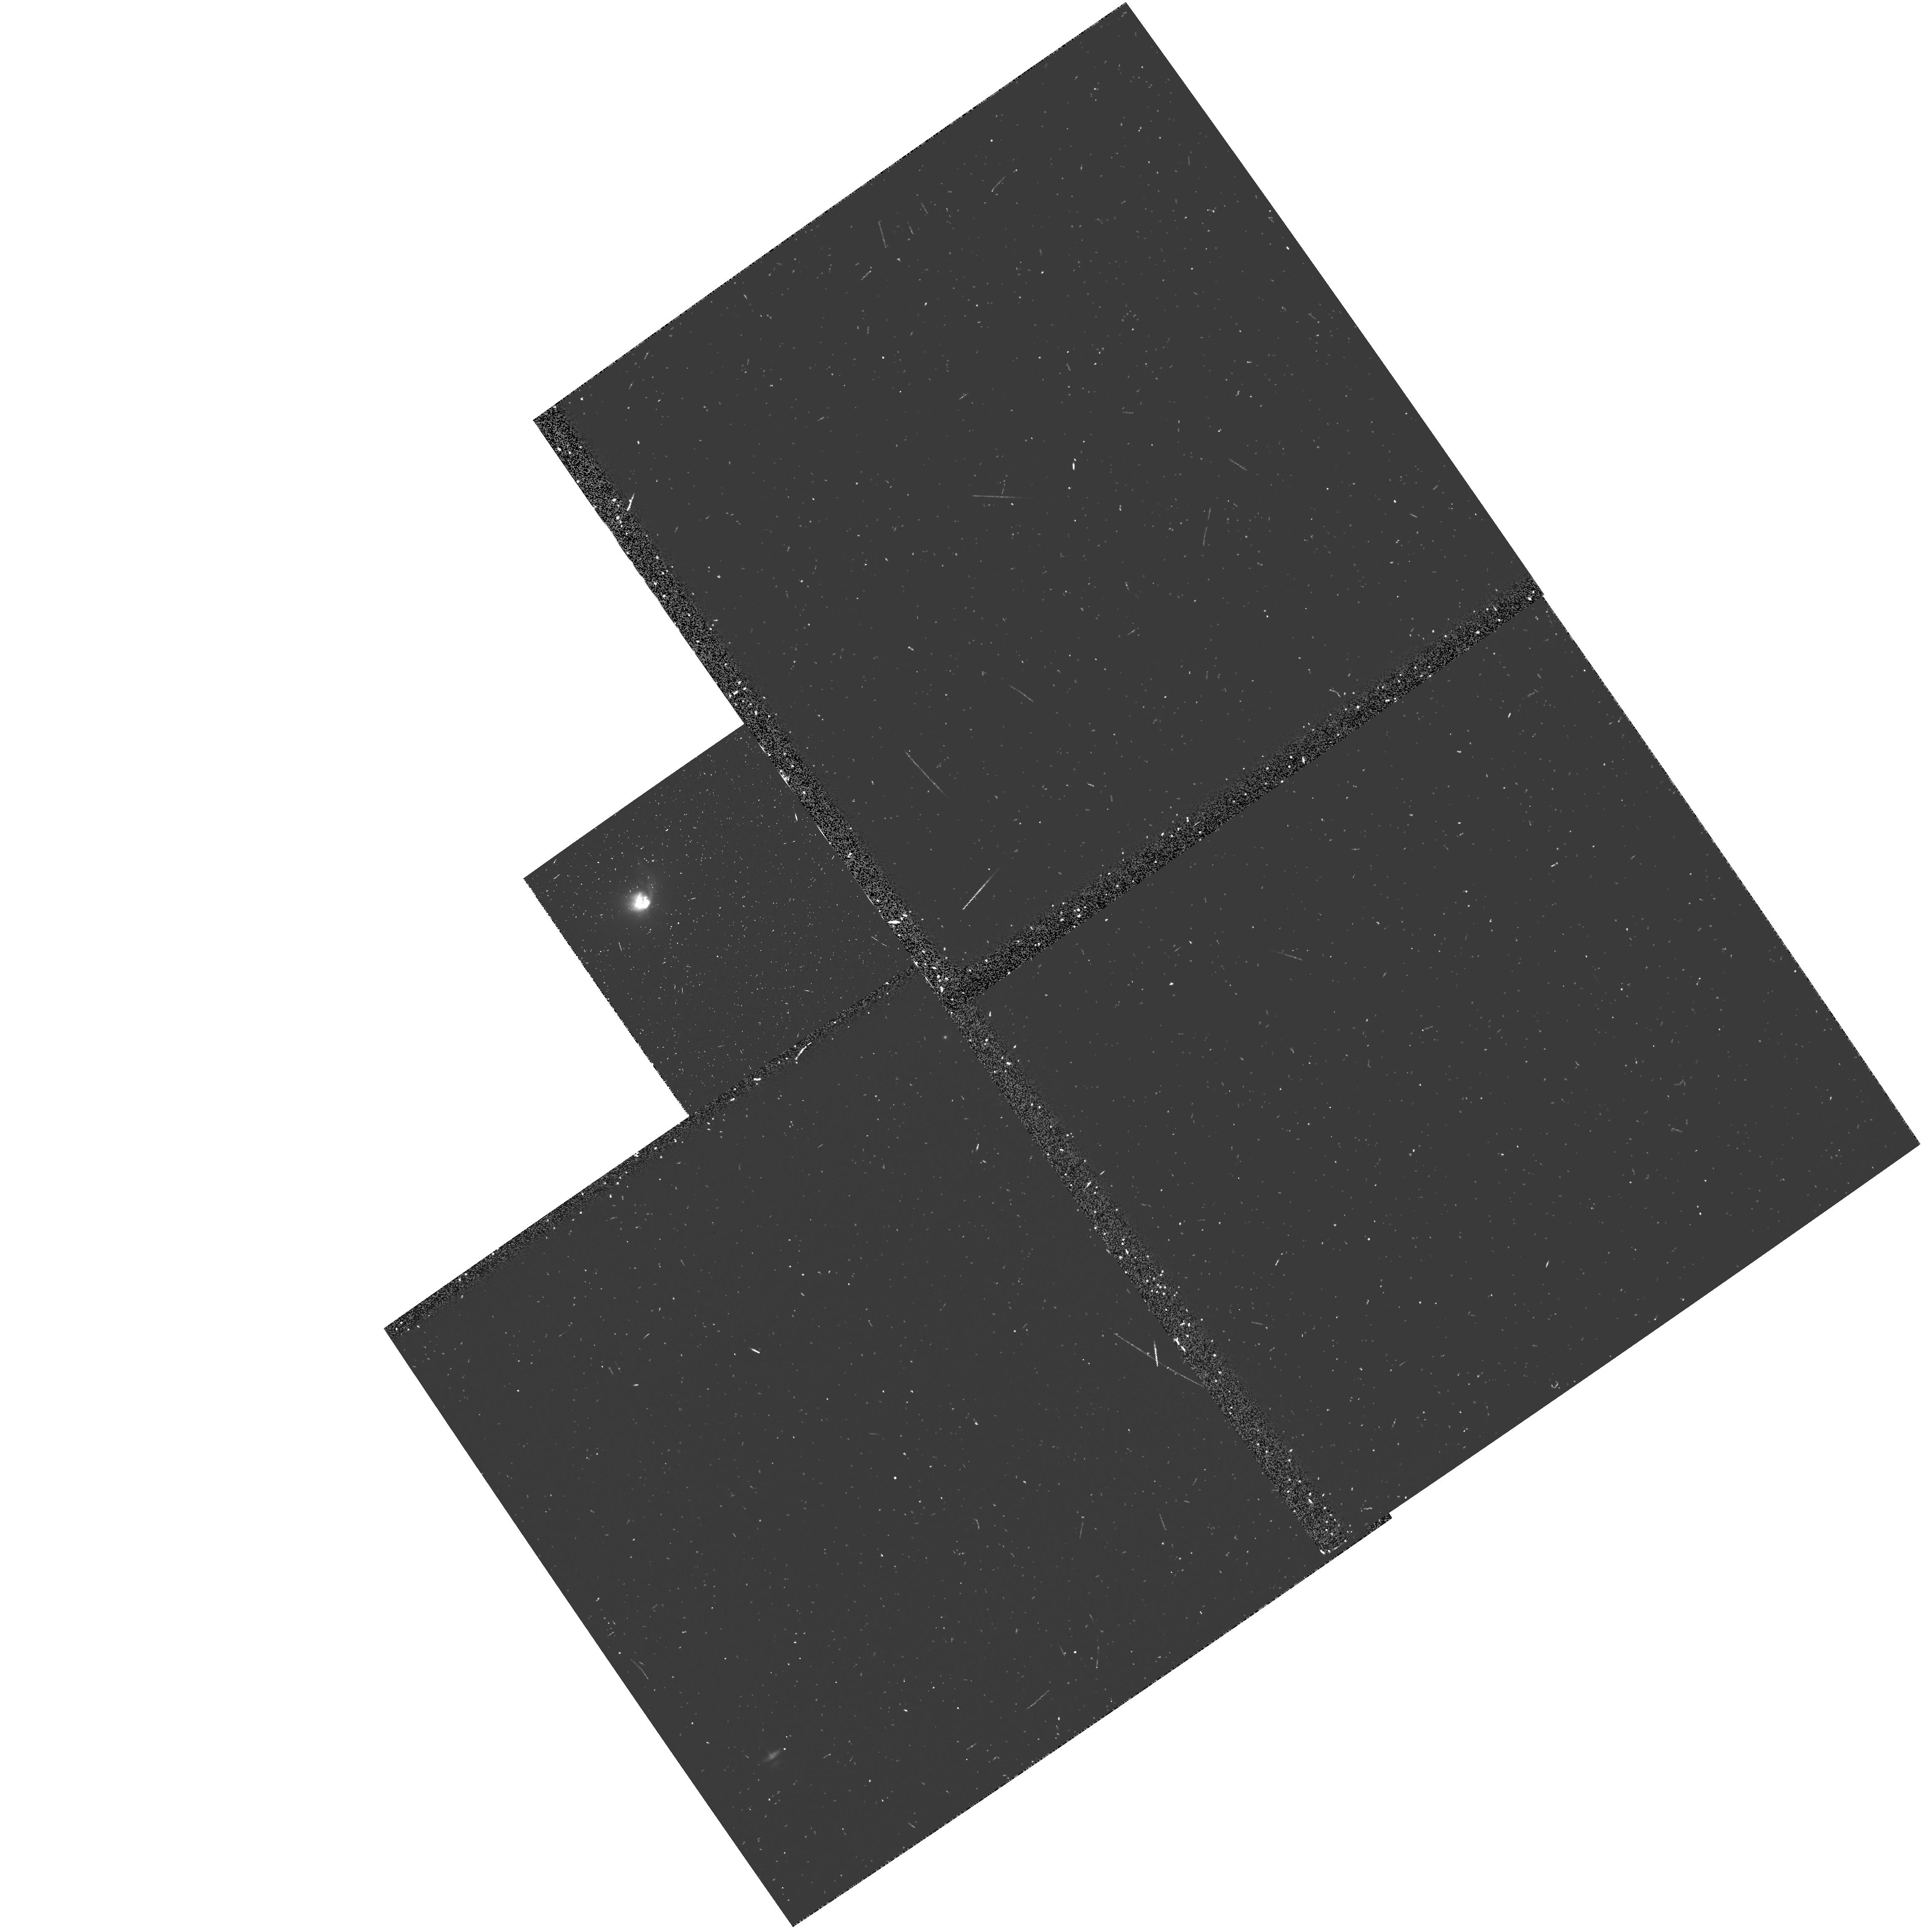
Target: HL-TAU
Instrument: WFPC2/PC
Filter: F555W
Exposure: 12 min
Observation ID: u2vf0101t

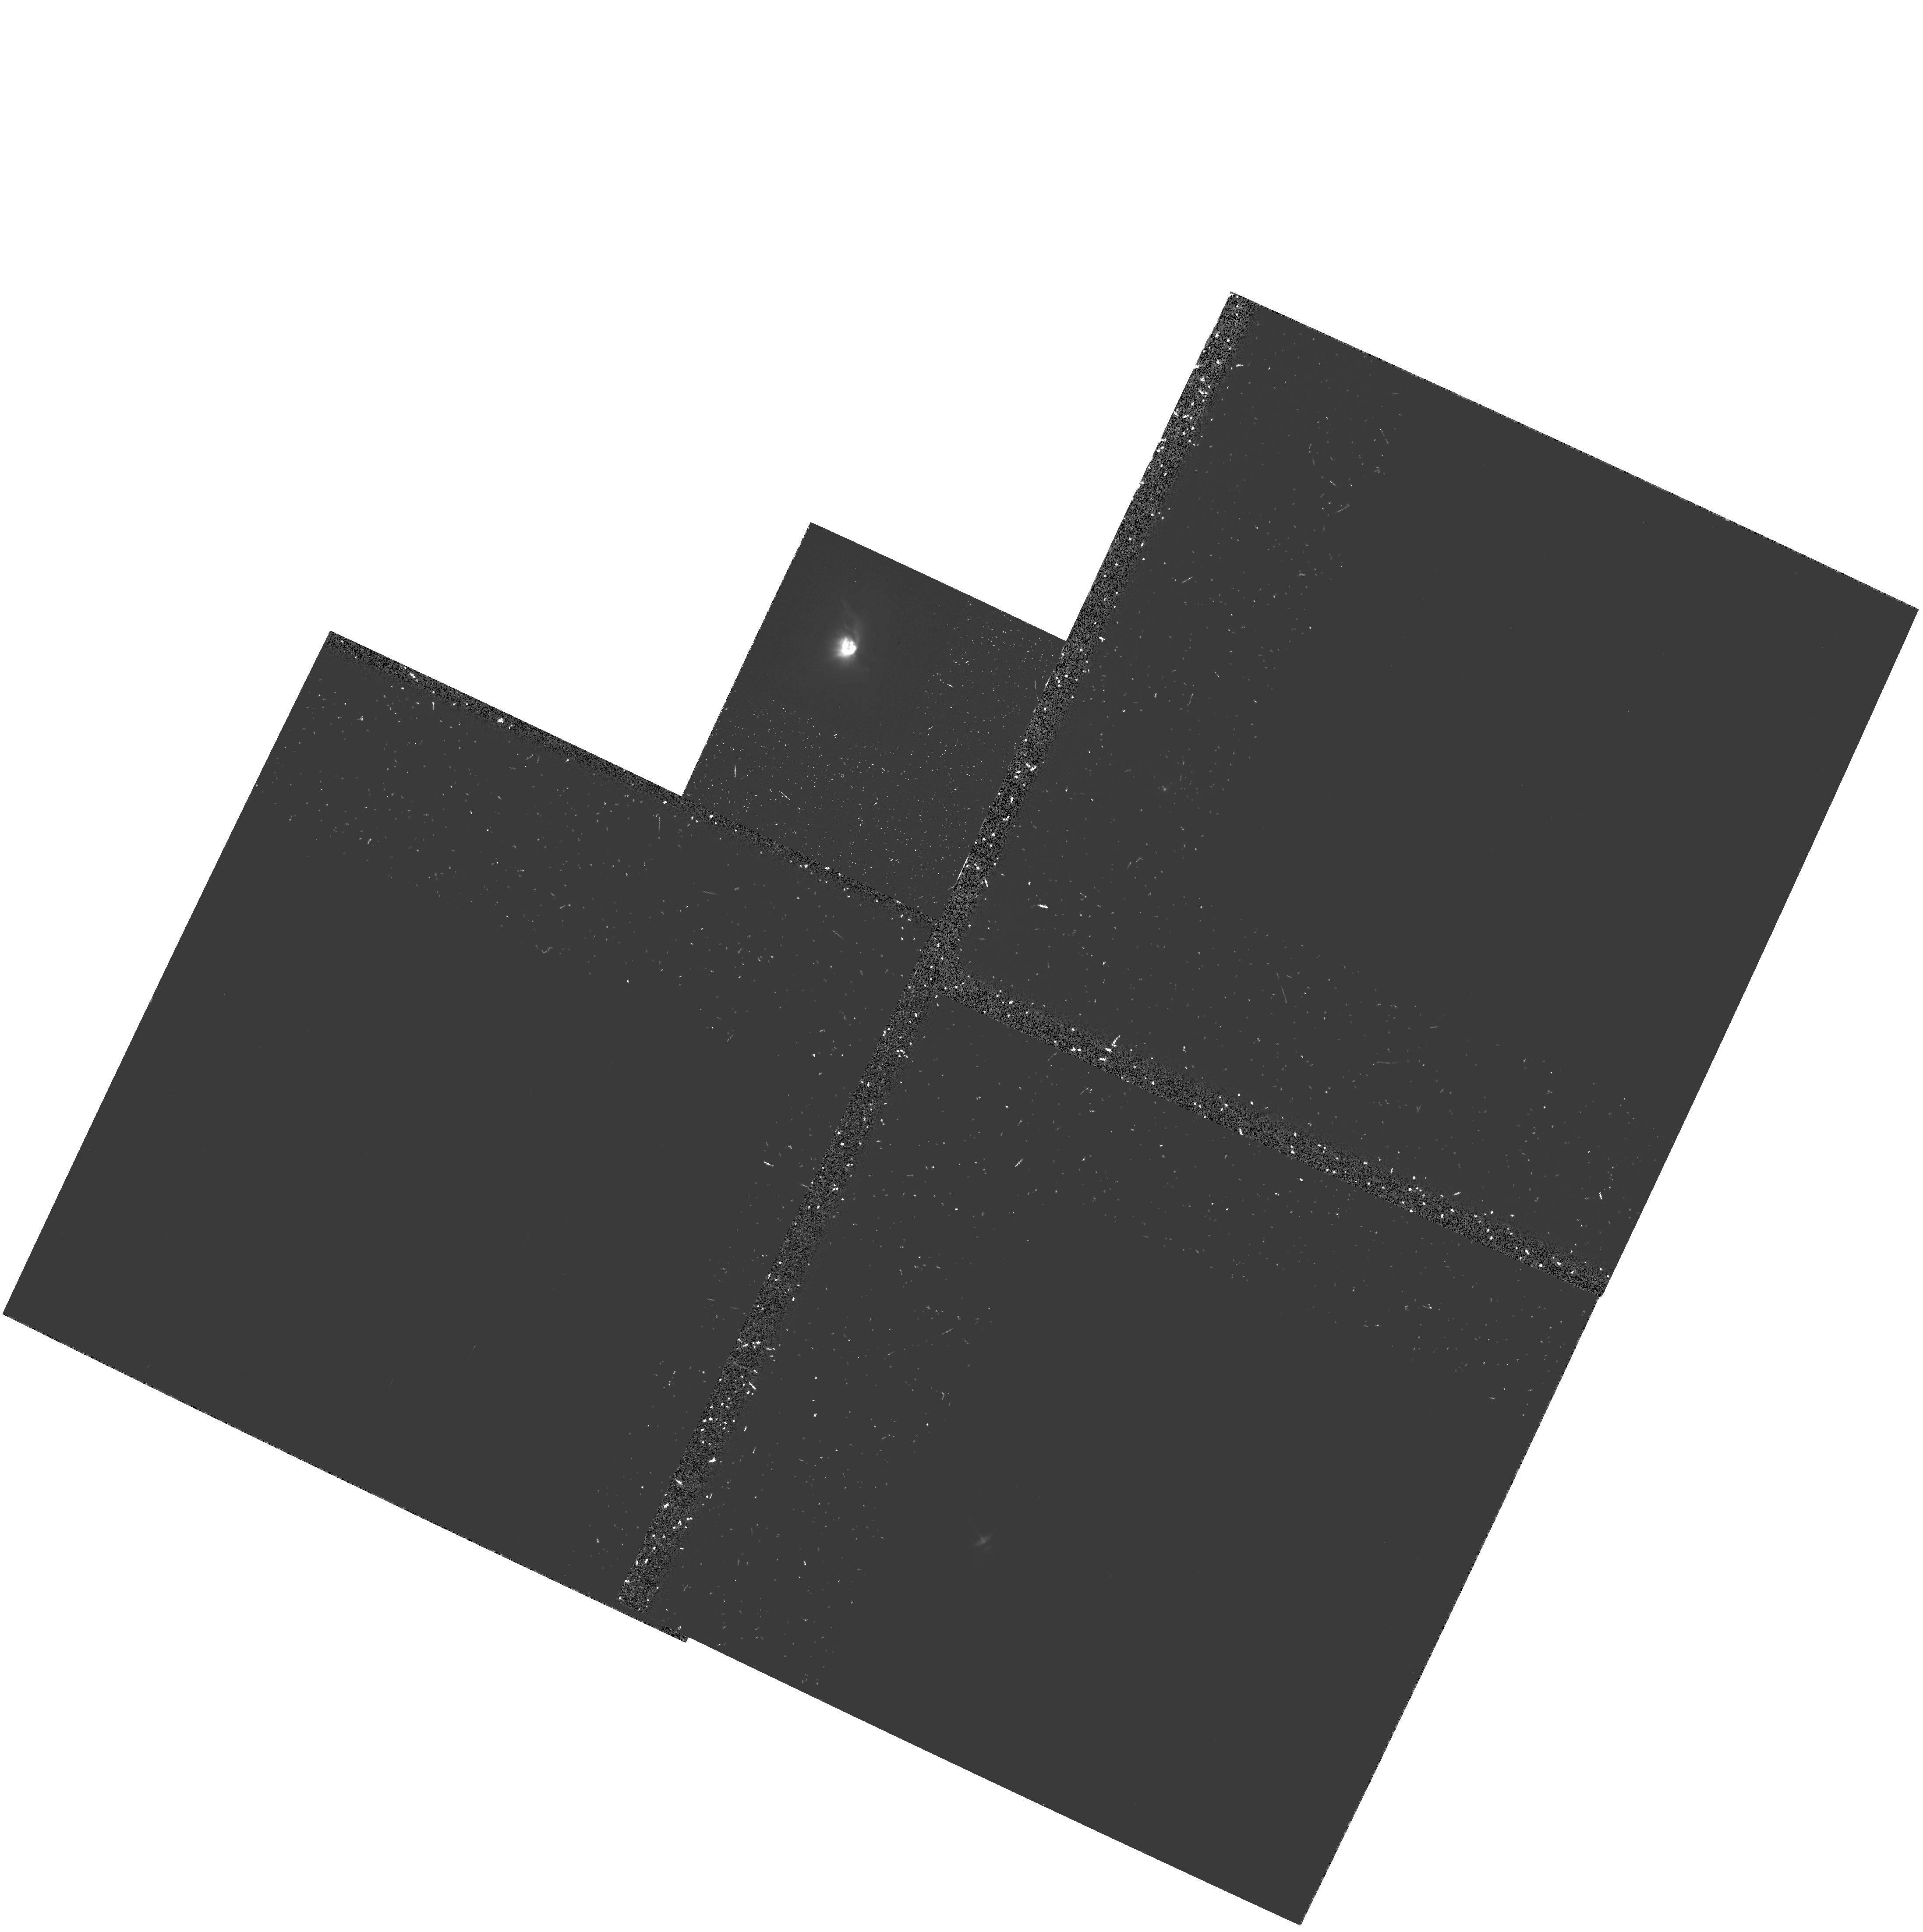
Target: HL-TAU
Instrument: WFPC2/PC
Filter: F555W-POLQ
Exposure: 35 min
Observation ID: hst_5845_03_wfpc2_pc_f555w-polq_u2vf03

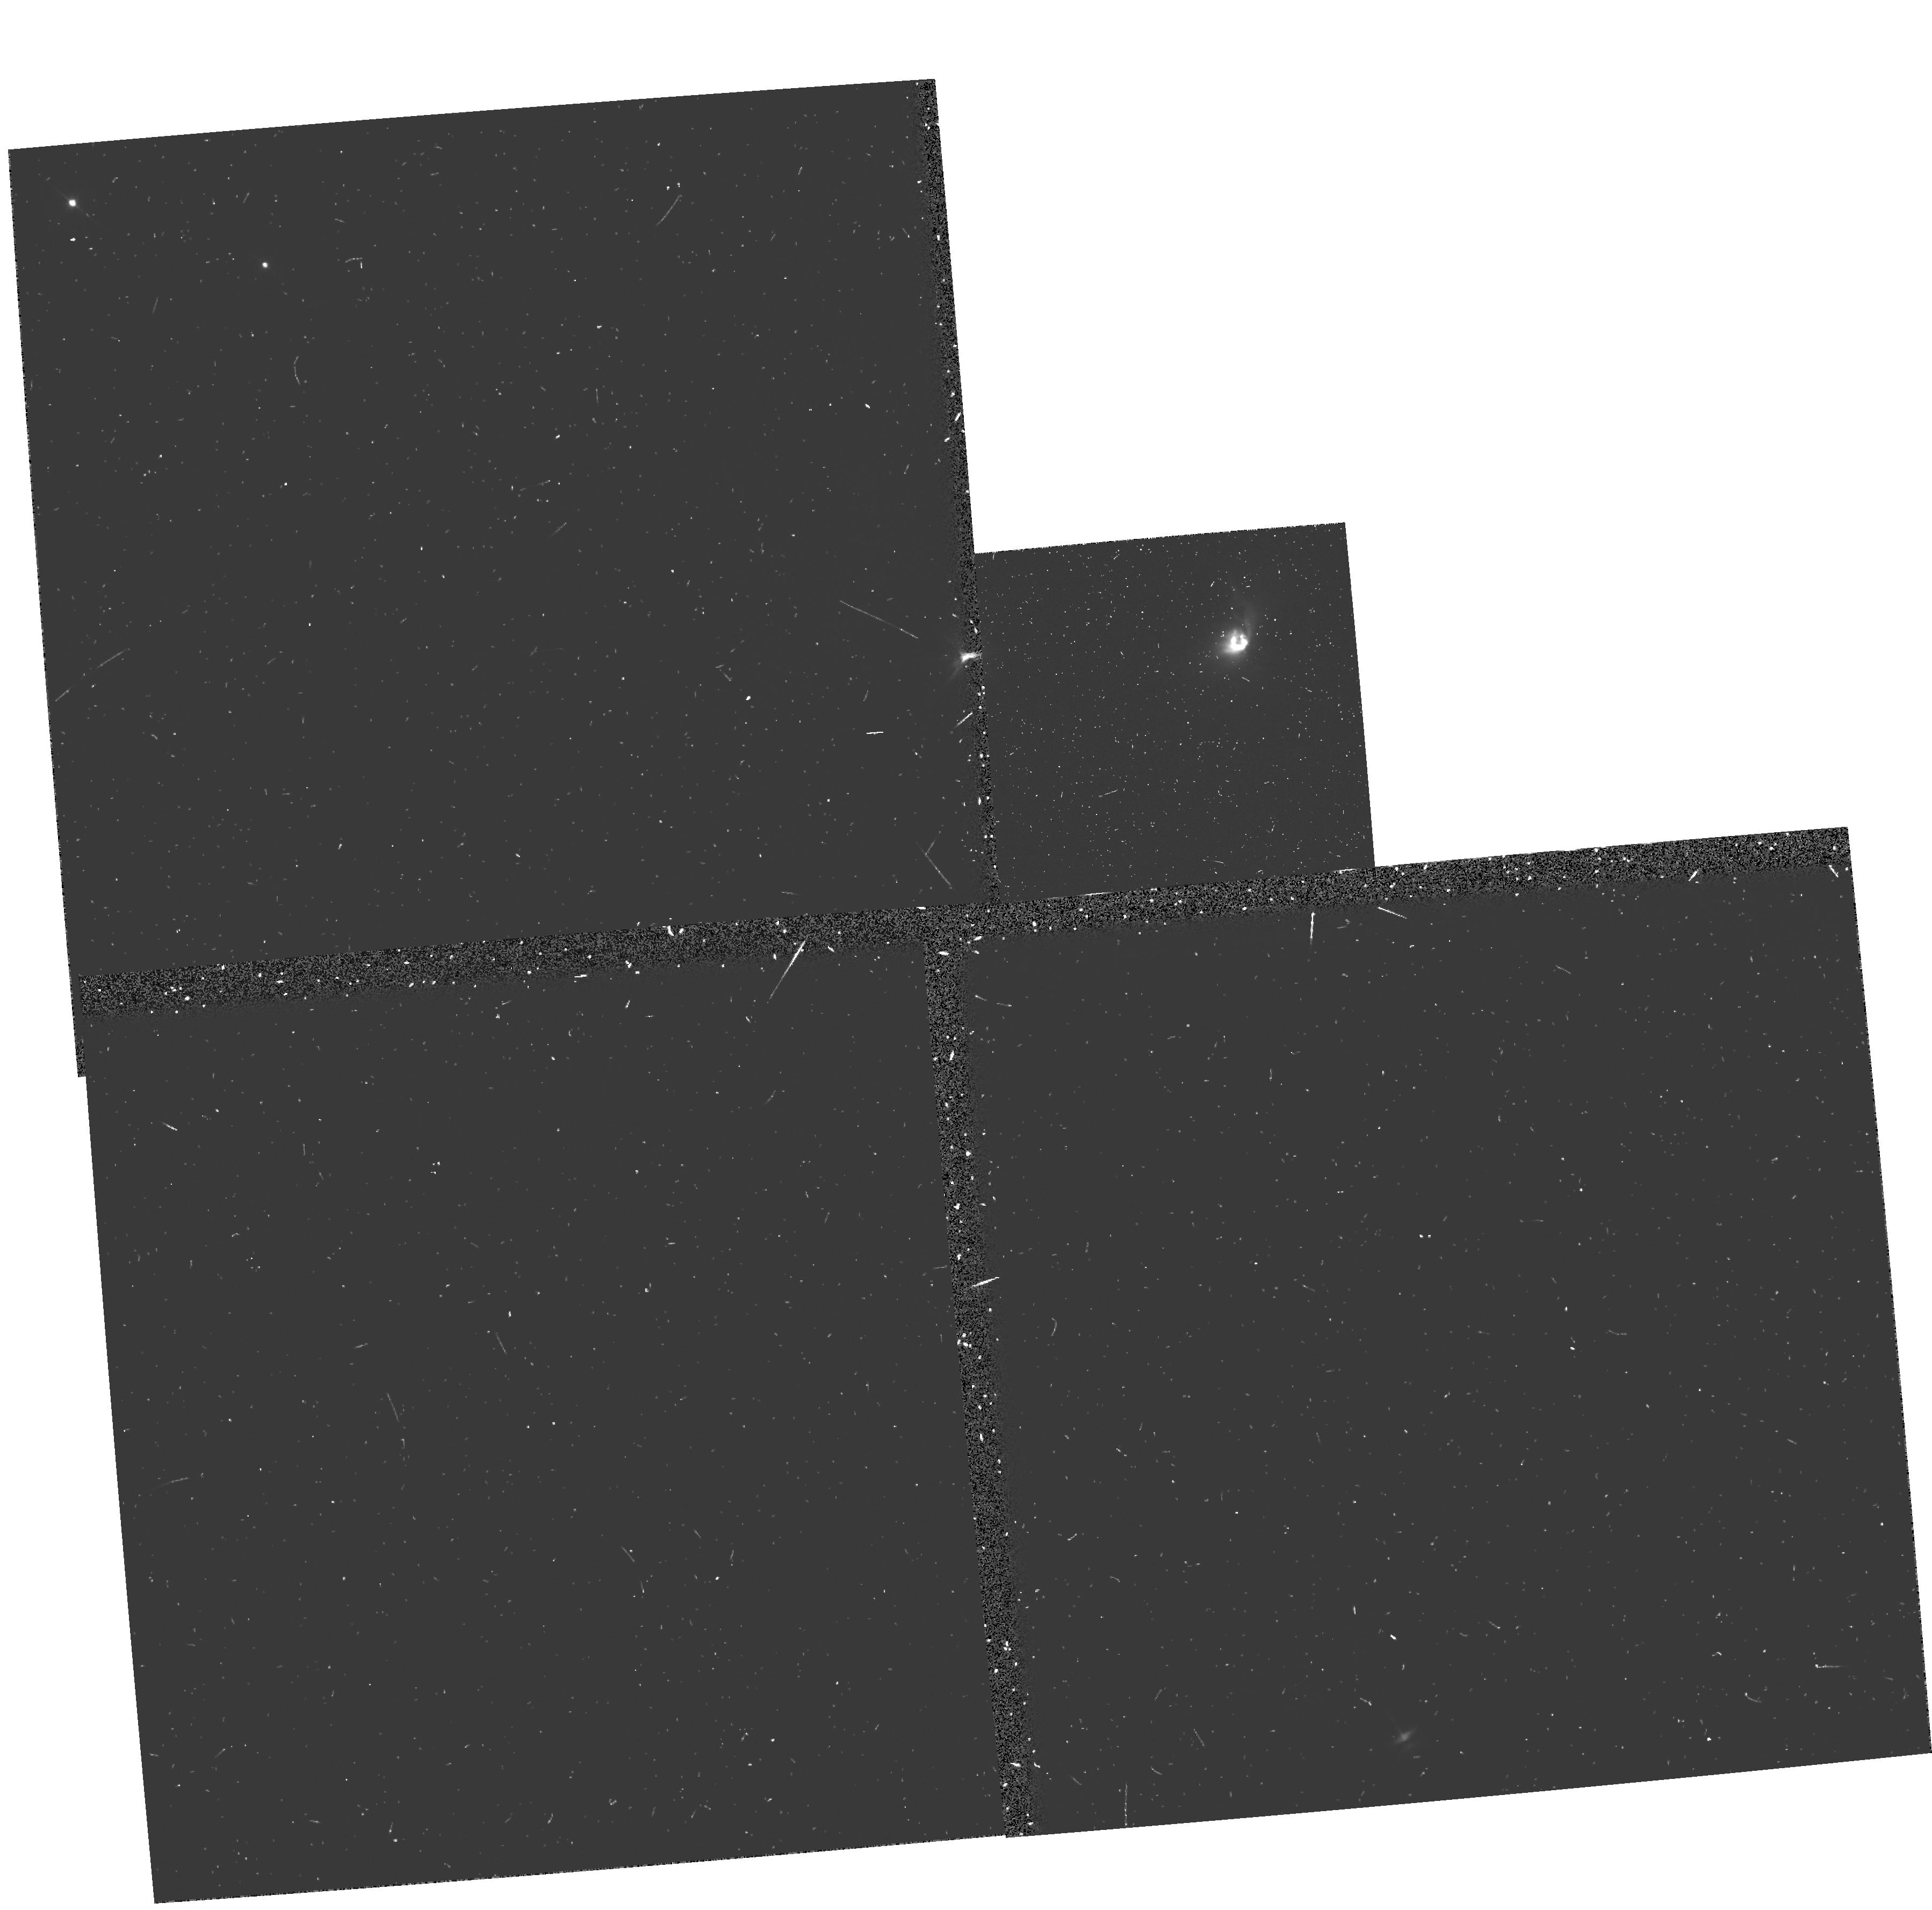
Target: HL-TAU
Instrument: WFPC2/PC
Filter: F555W
Exposure: 12 min
Observation ID: u2vf0203t

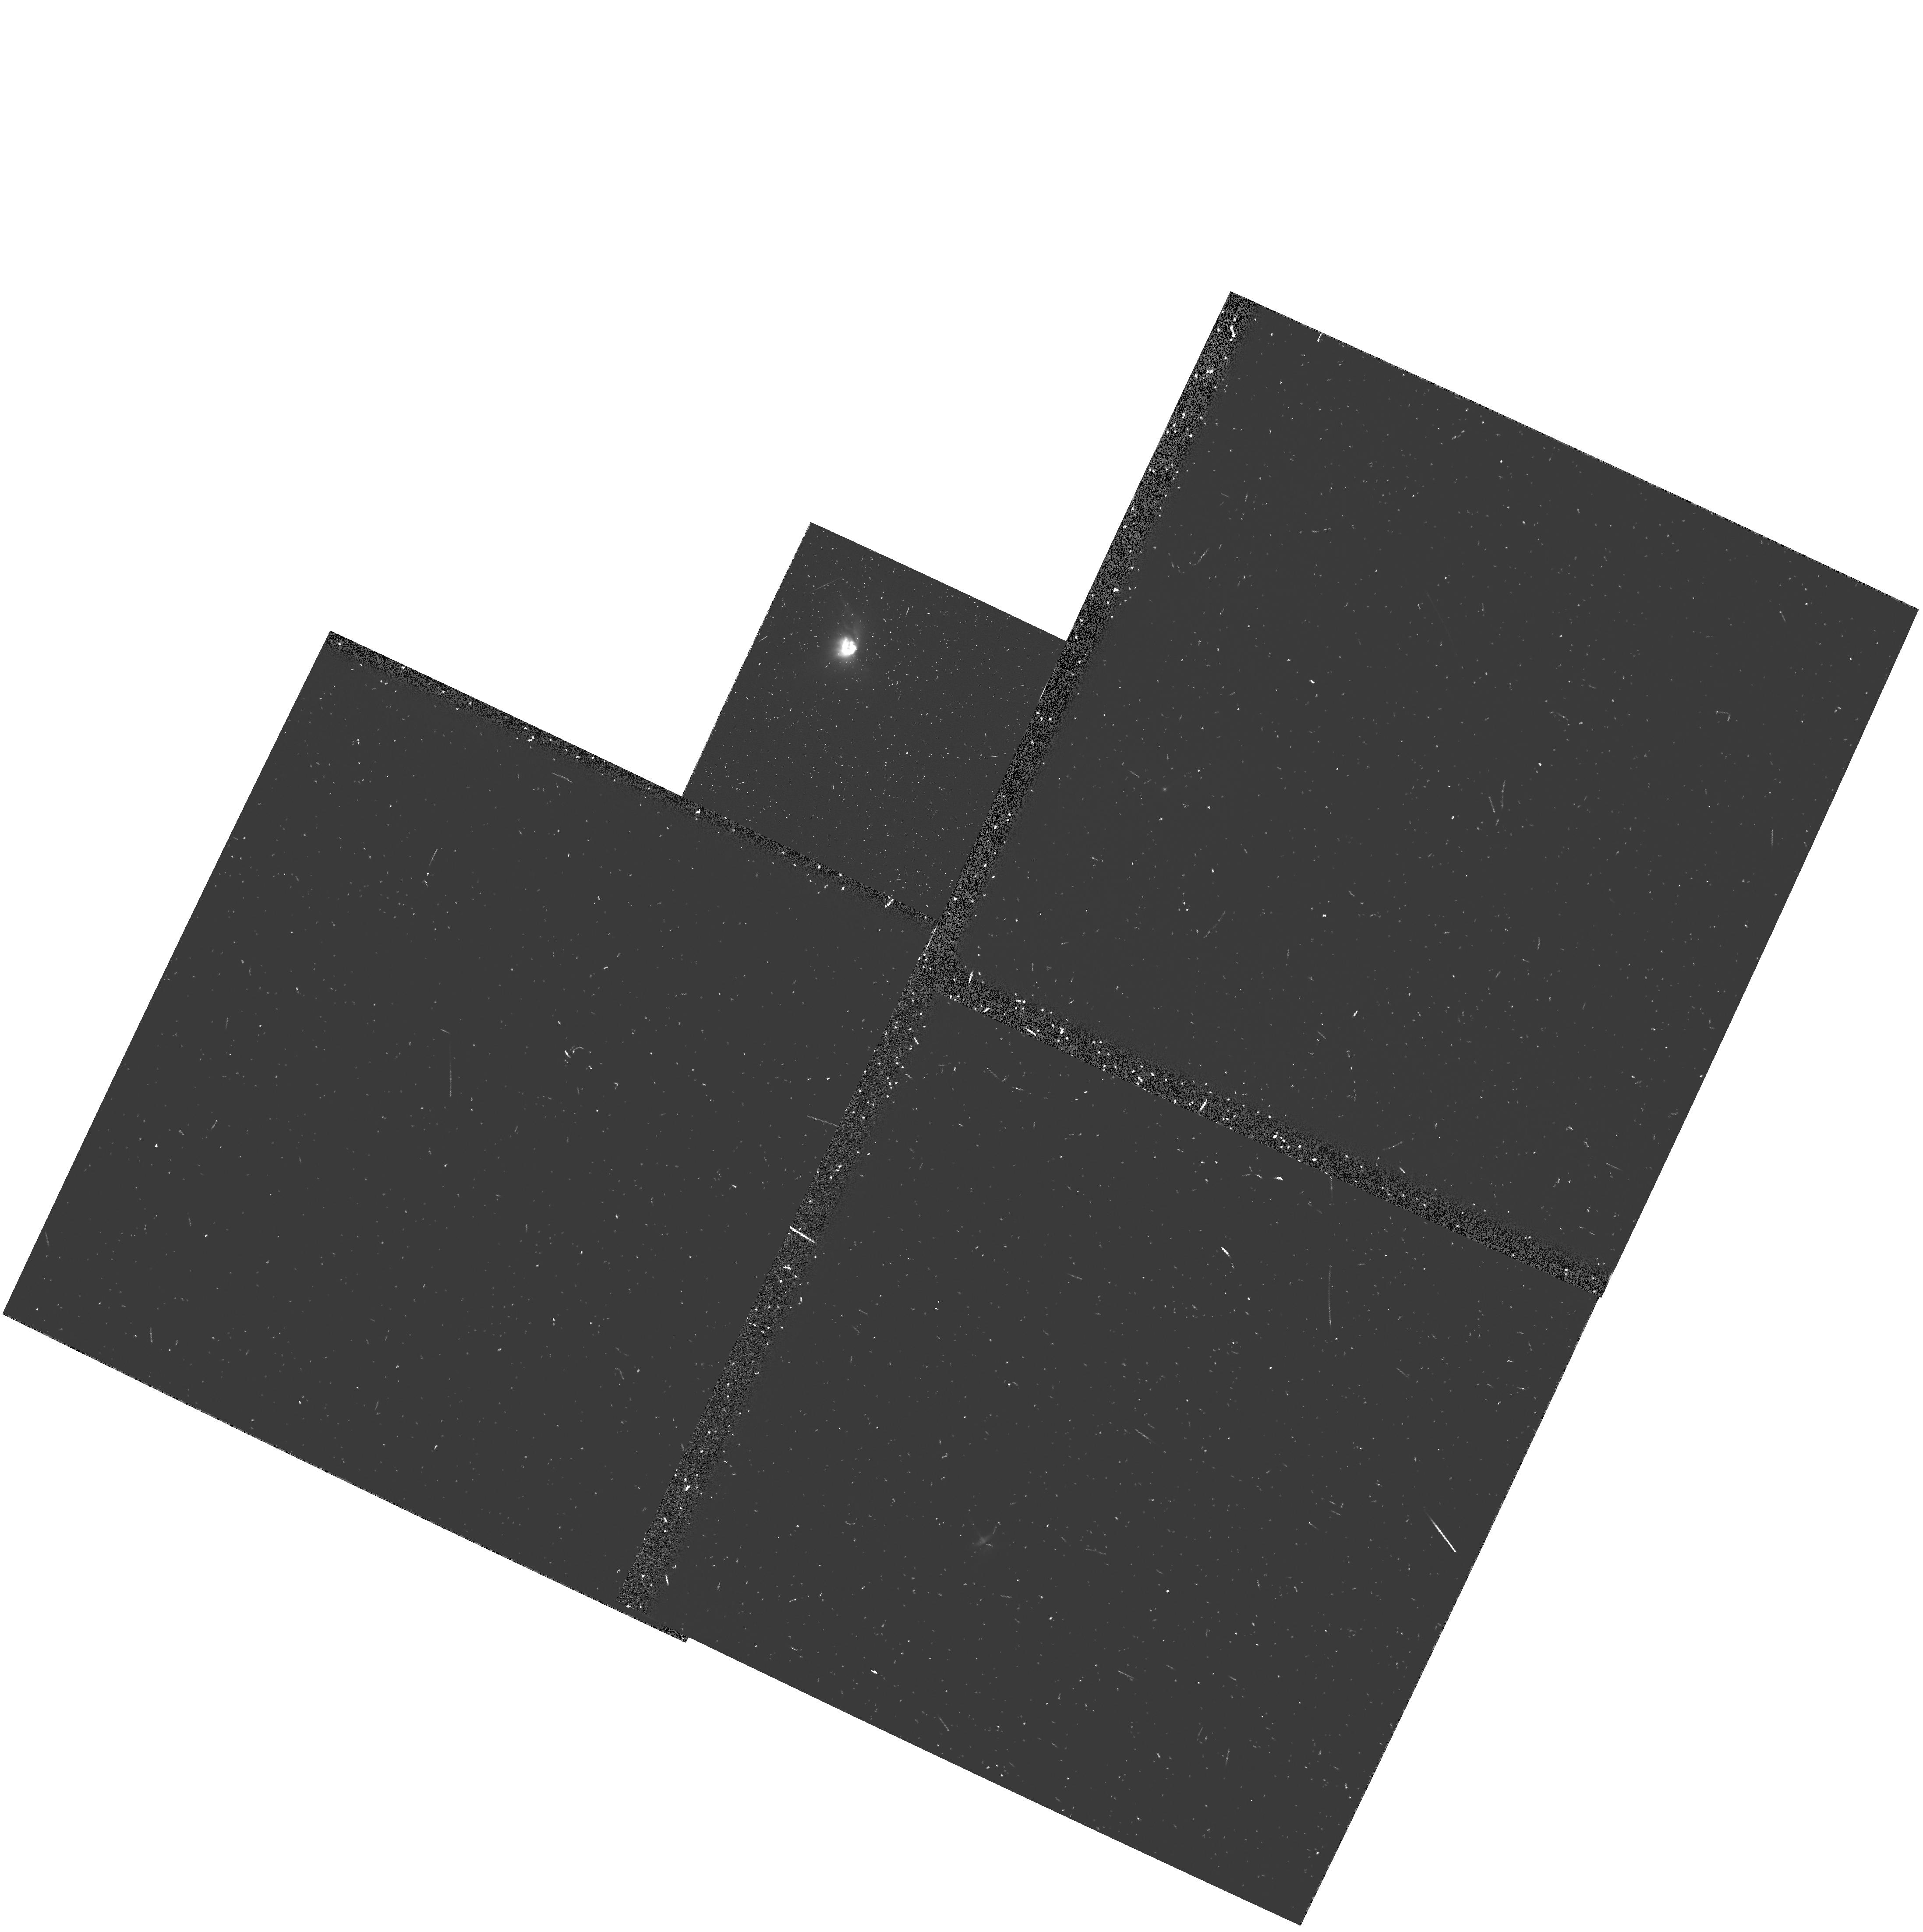
Target: HL-TAU
Instrument: WFPC2/PC
Filter: F555W
Exposure: 12 min
Observation ID: u2vf0301t

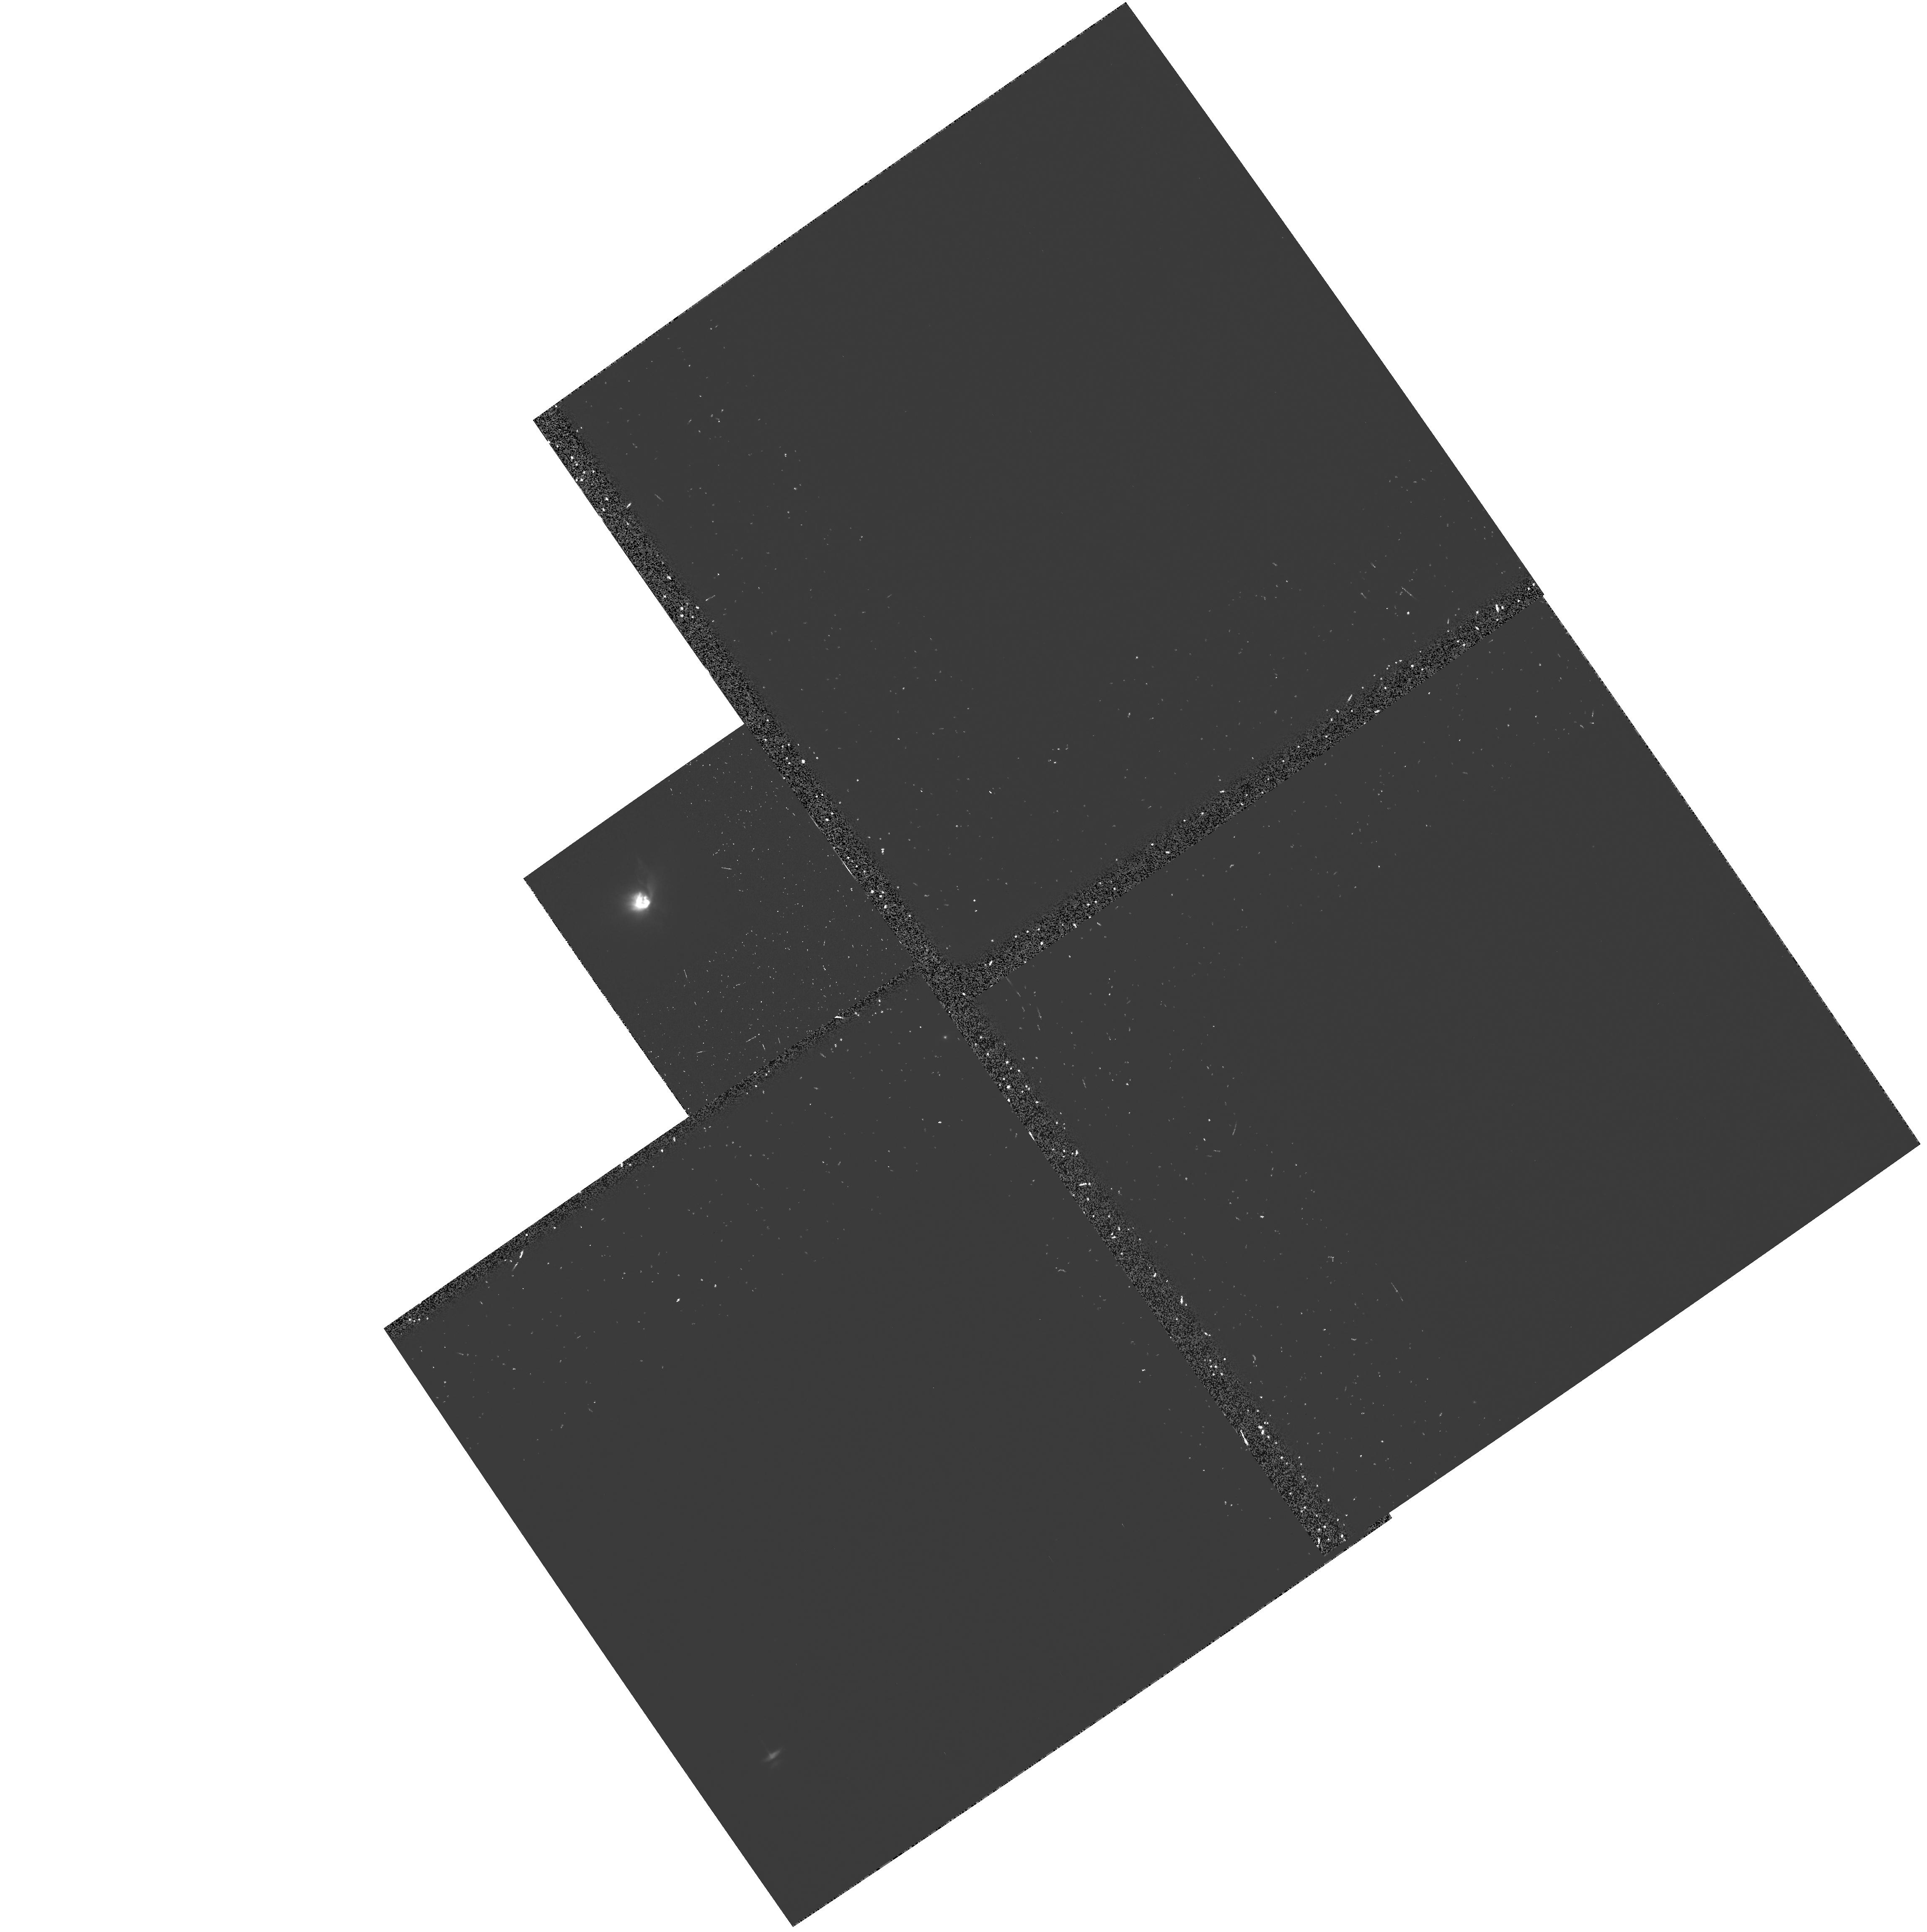
Target: HL-TAU
Instrument: WFPC2/PC
Filter: F555W-POLQ
Exposure: 35 min
Observation ID: hst_5845_01_wfpc2_pc_f555w-polq_u2vf01

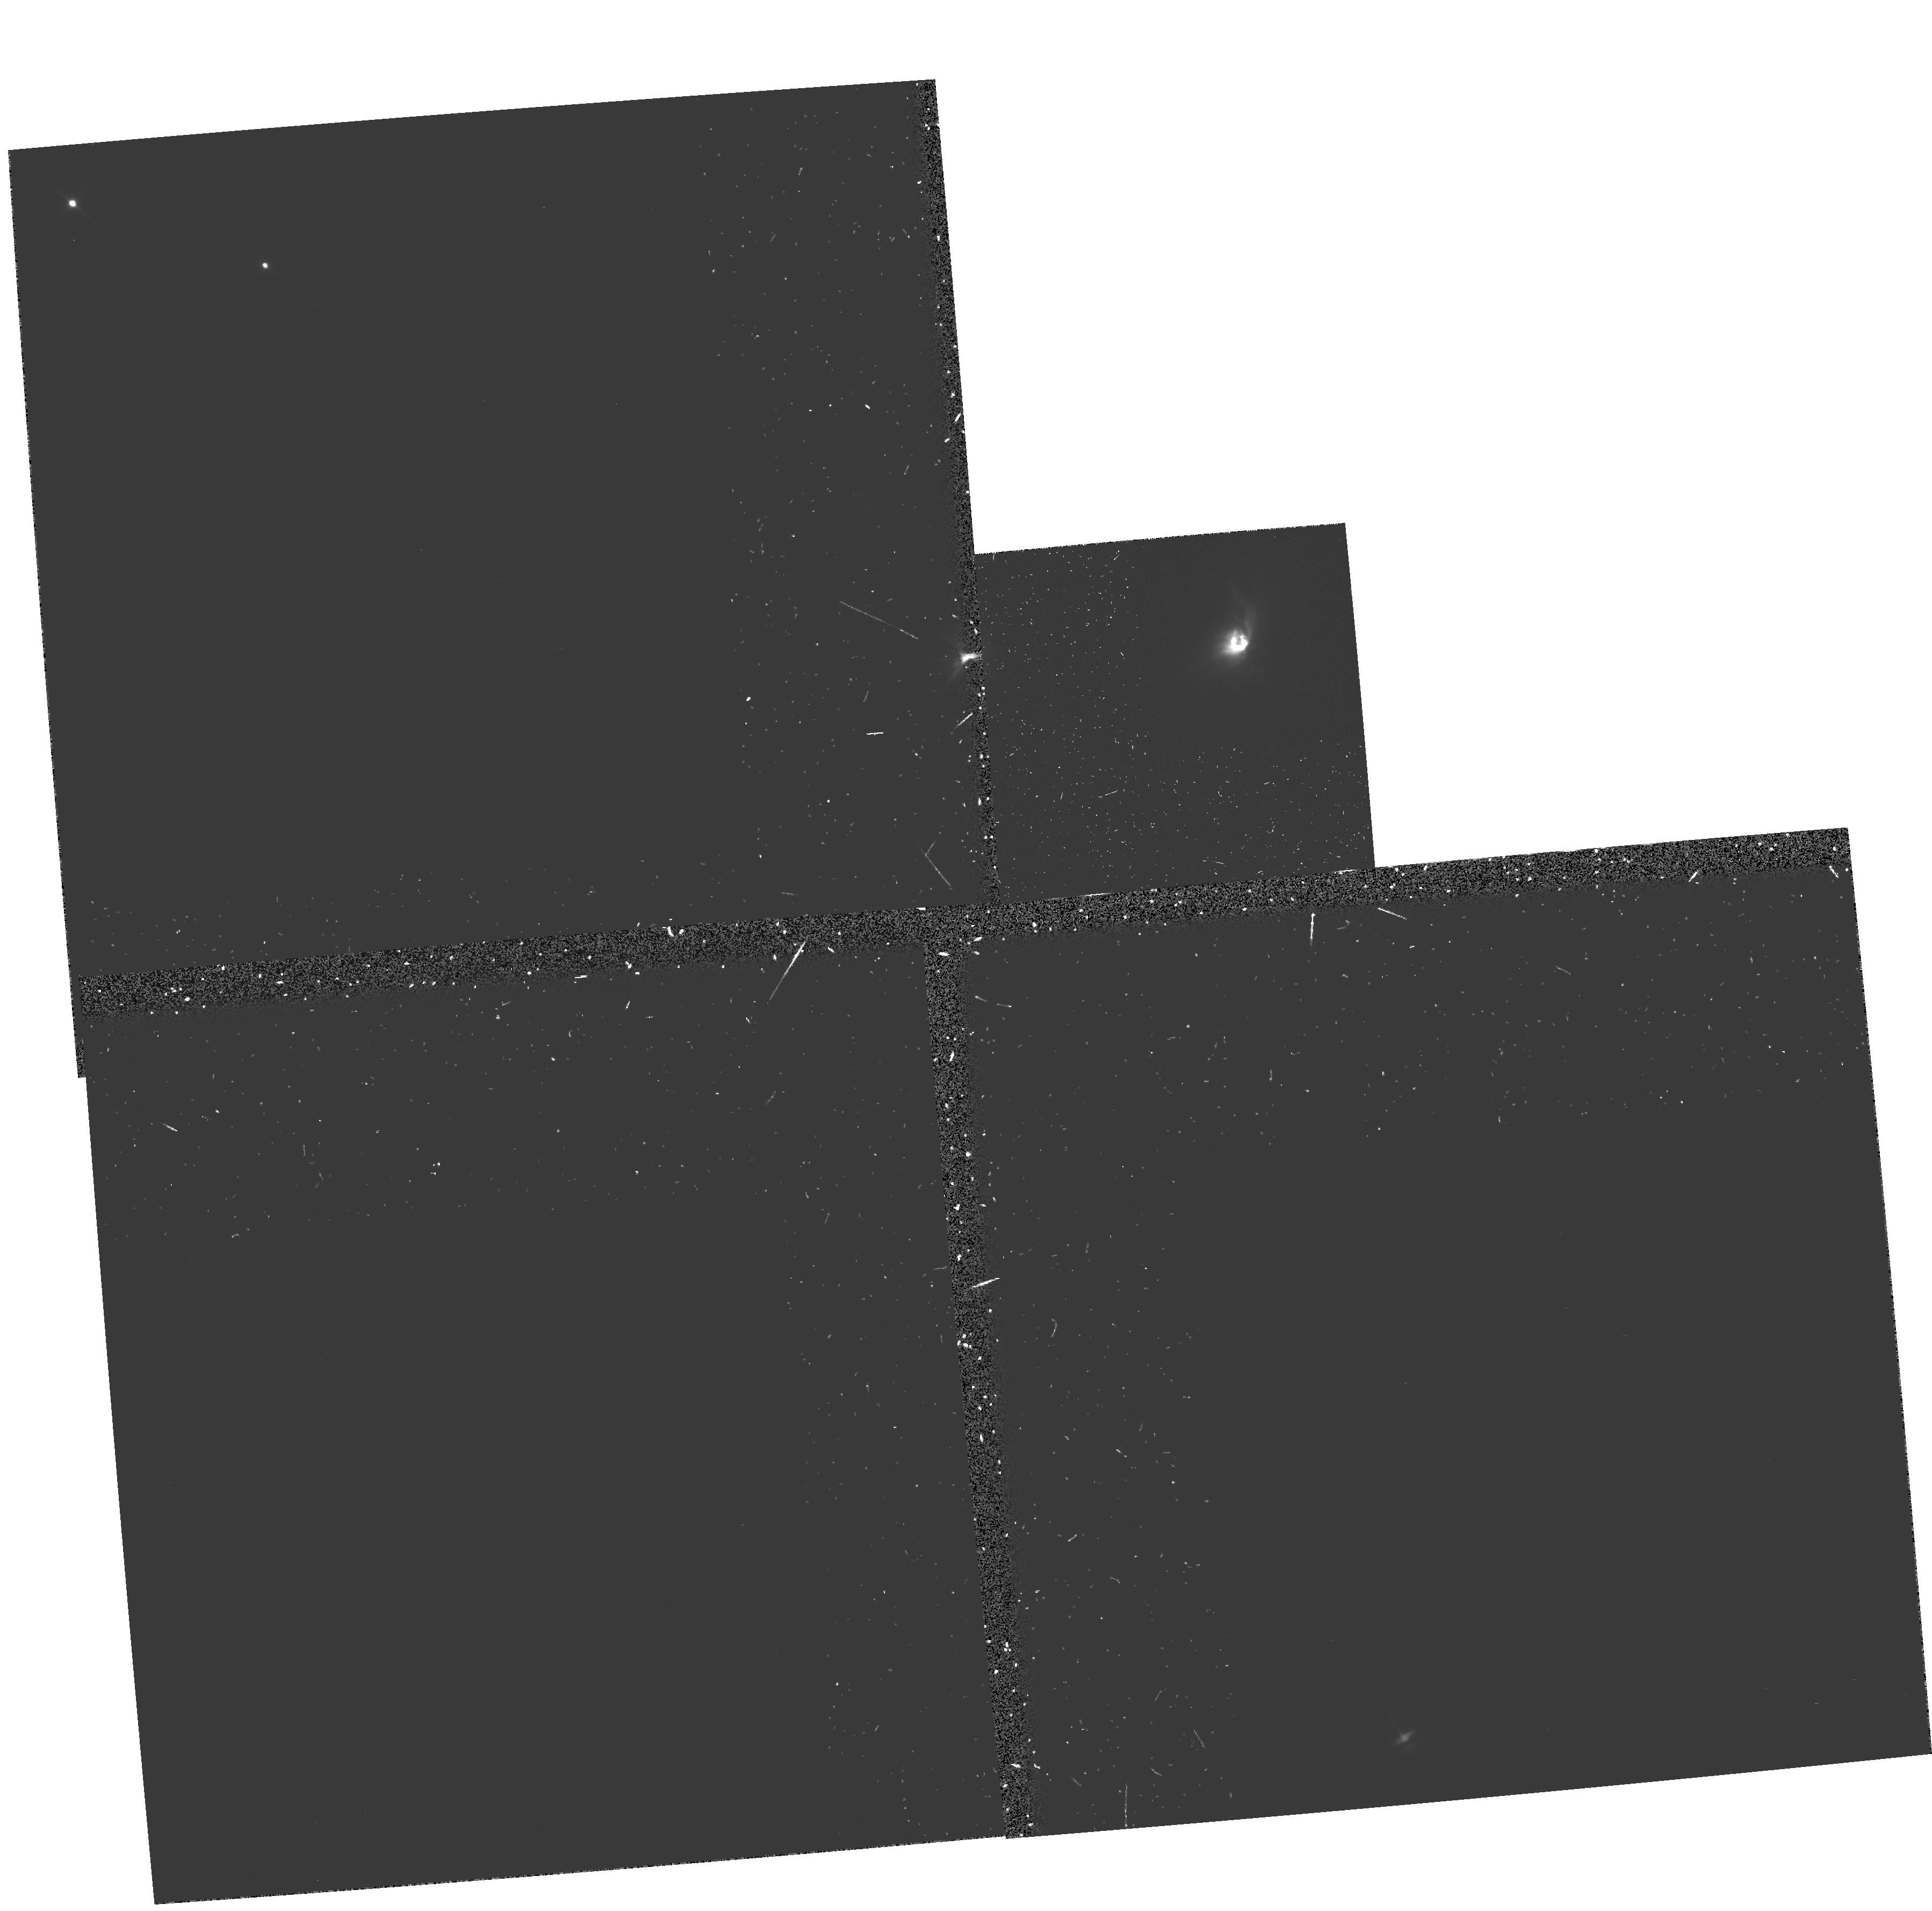
Target: HL-TAU
Instrument: WFPC2/PC
Filter: F555W-POLQ
Exposure: 35 min
Observation ID: hst_5845_02_wfpc2_pc_f555w-polq_u2vf02

A POLARIMETRIC IMAGING STUDY OF REFLECTION NEBULAE AROUND T TAURI STARS (PI: Weintraub, David A.)

Disks around pre-main-sequence (PMS) stars are among the most searched for objects in astronomy. Like planets or brown dwarfs around other stars, the potential discovery of such disks carries tremendous significance beyond the traditional boundaries of astronomy. These disks may be the sites of future or active planet formation; therefore, from studies of these disks we will learn about the likelihood of planet formation elsewhere in the galaxy. In turn, from this knowledge, we will learn more about the possibility of life in the universe beyond Earth. We propose to use the polarimetric imaging capabilities of the WFPC2 to obtain 6 AU resolution maps of ``polarization disks'' around six carefully selected T Tauri stars. We propose a unique observing plan in which we will use the planned roll of the telescope to rotate the position angle of the polarizer, thus eliminating many of the systemic errors that might otherwise affect this data set. With this HST data, we will test several models for scattered light from central sources. By doing so, we will confirm or refute a large number of claims that such ``polarization disks'' represent detections of disks of dust grains around PMS objects. These data will lead to improved models of disk formation and evolution and to future searches targeted toward the most promising sources.